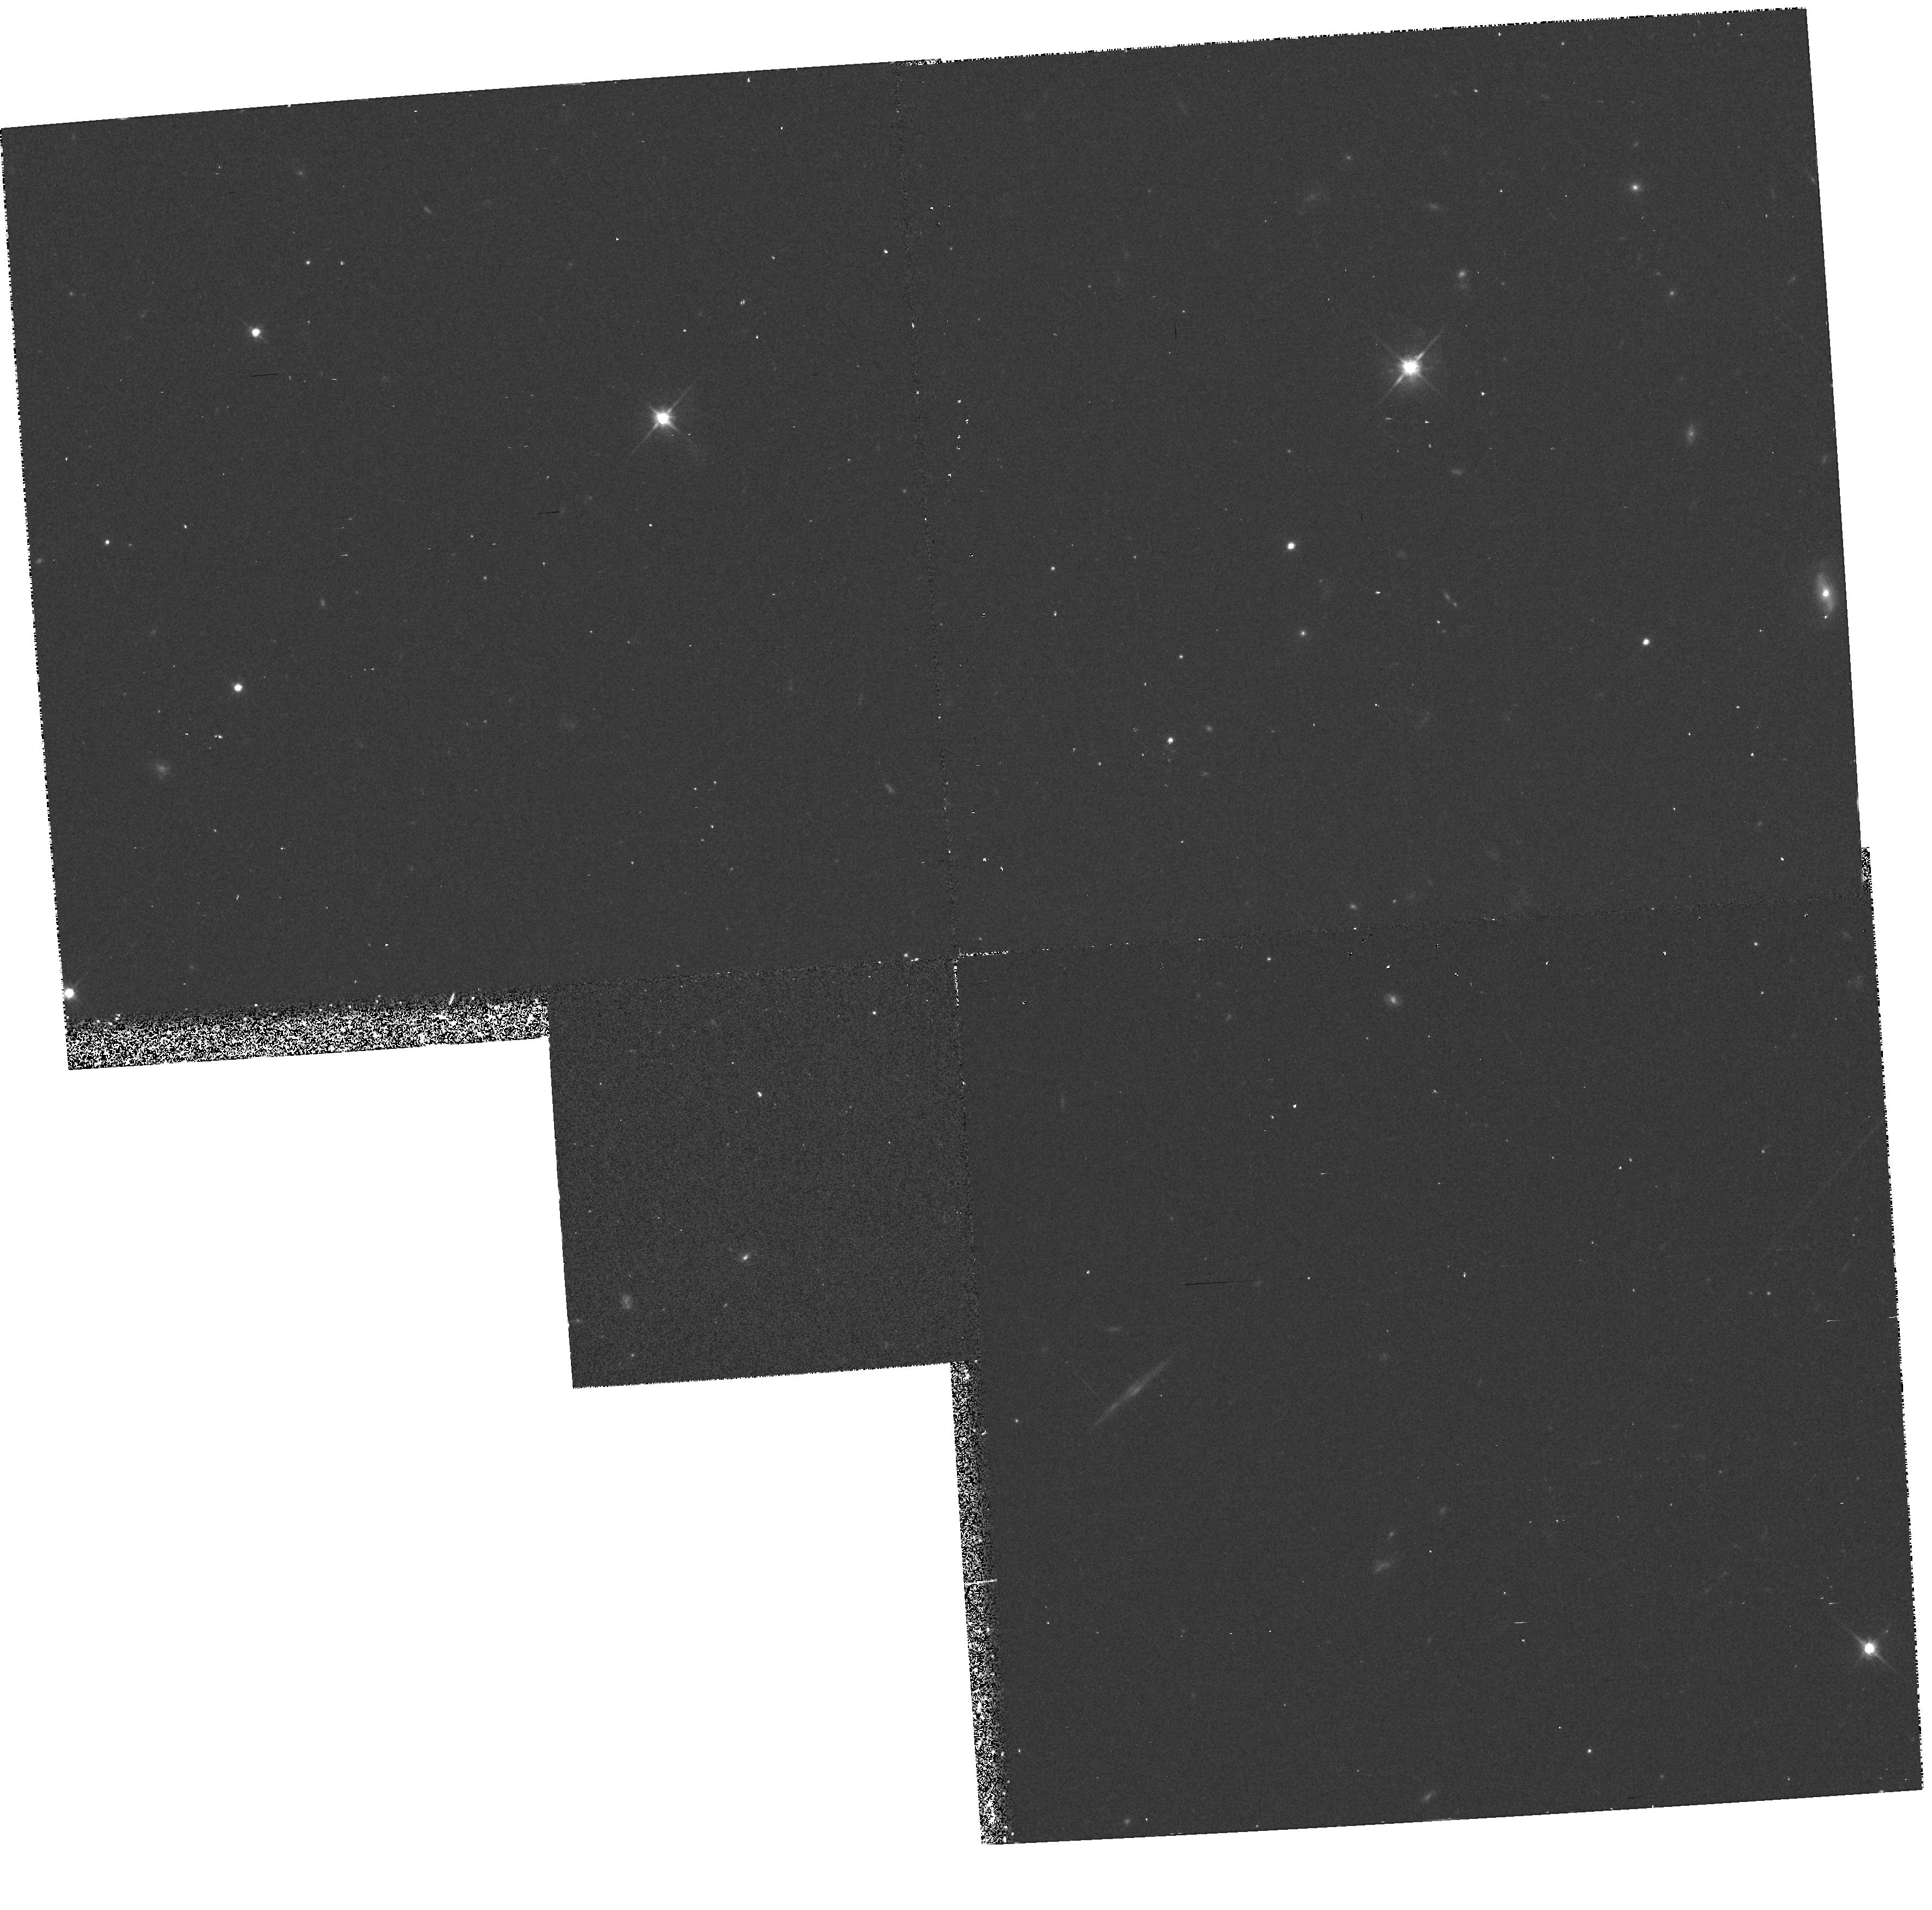
Target: PKS1229-021
Instrument: WFPC2/PC
Filter: F702W
Exposure: 20 min
Observation ID: hst_5176_01_wfpc2_pc_f702w_u2aa01

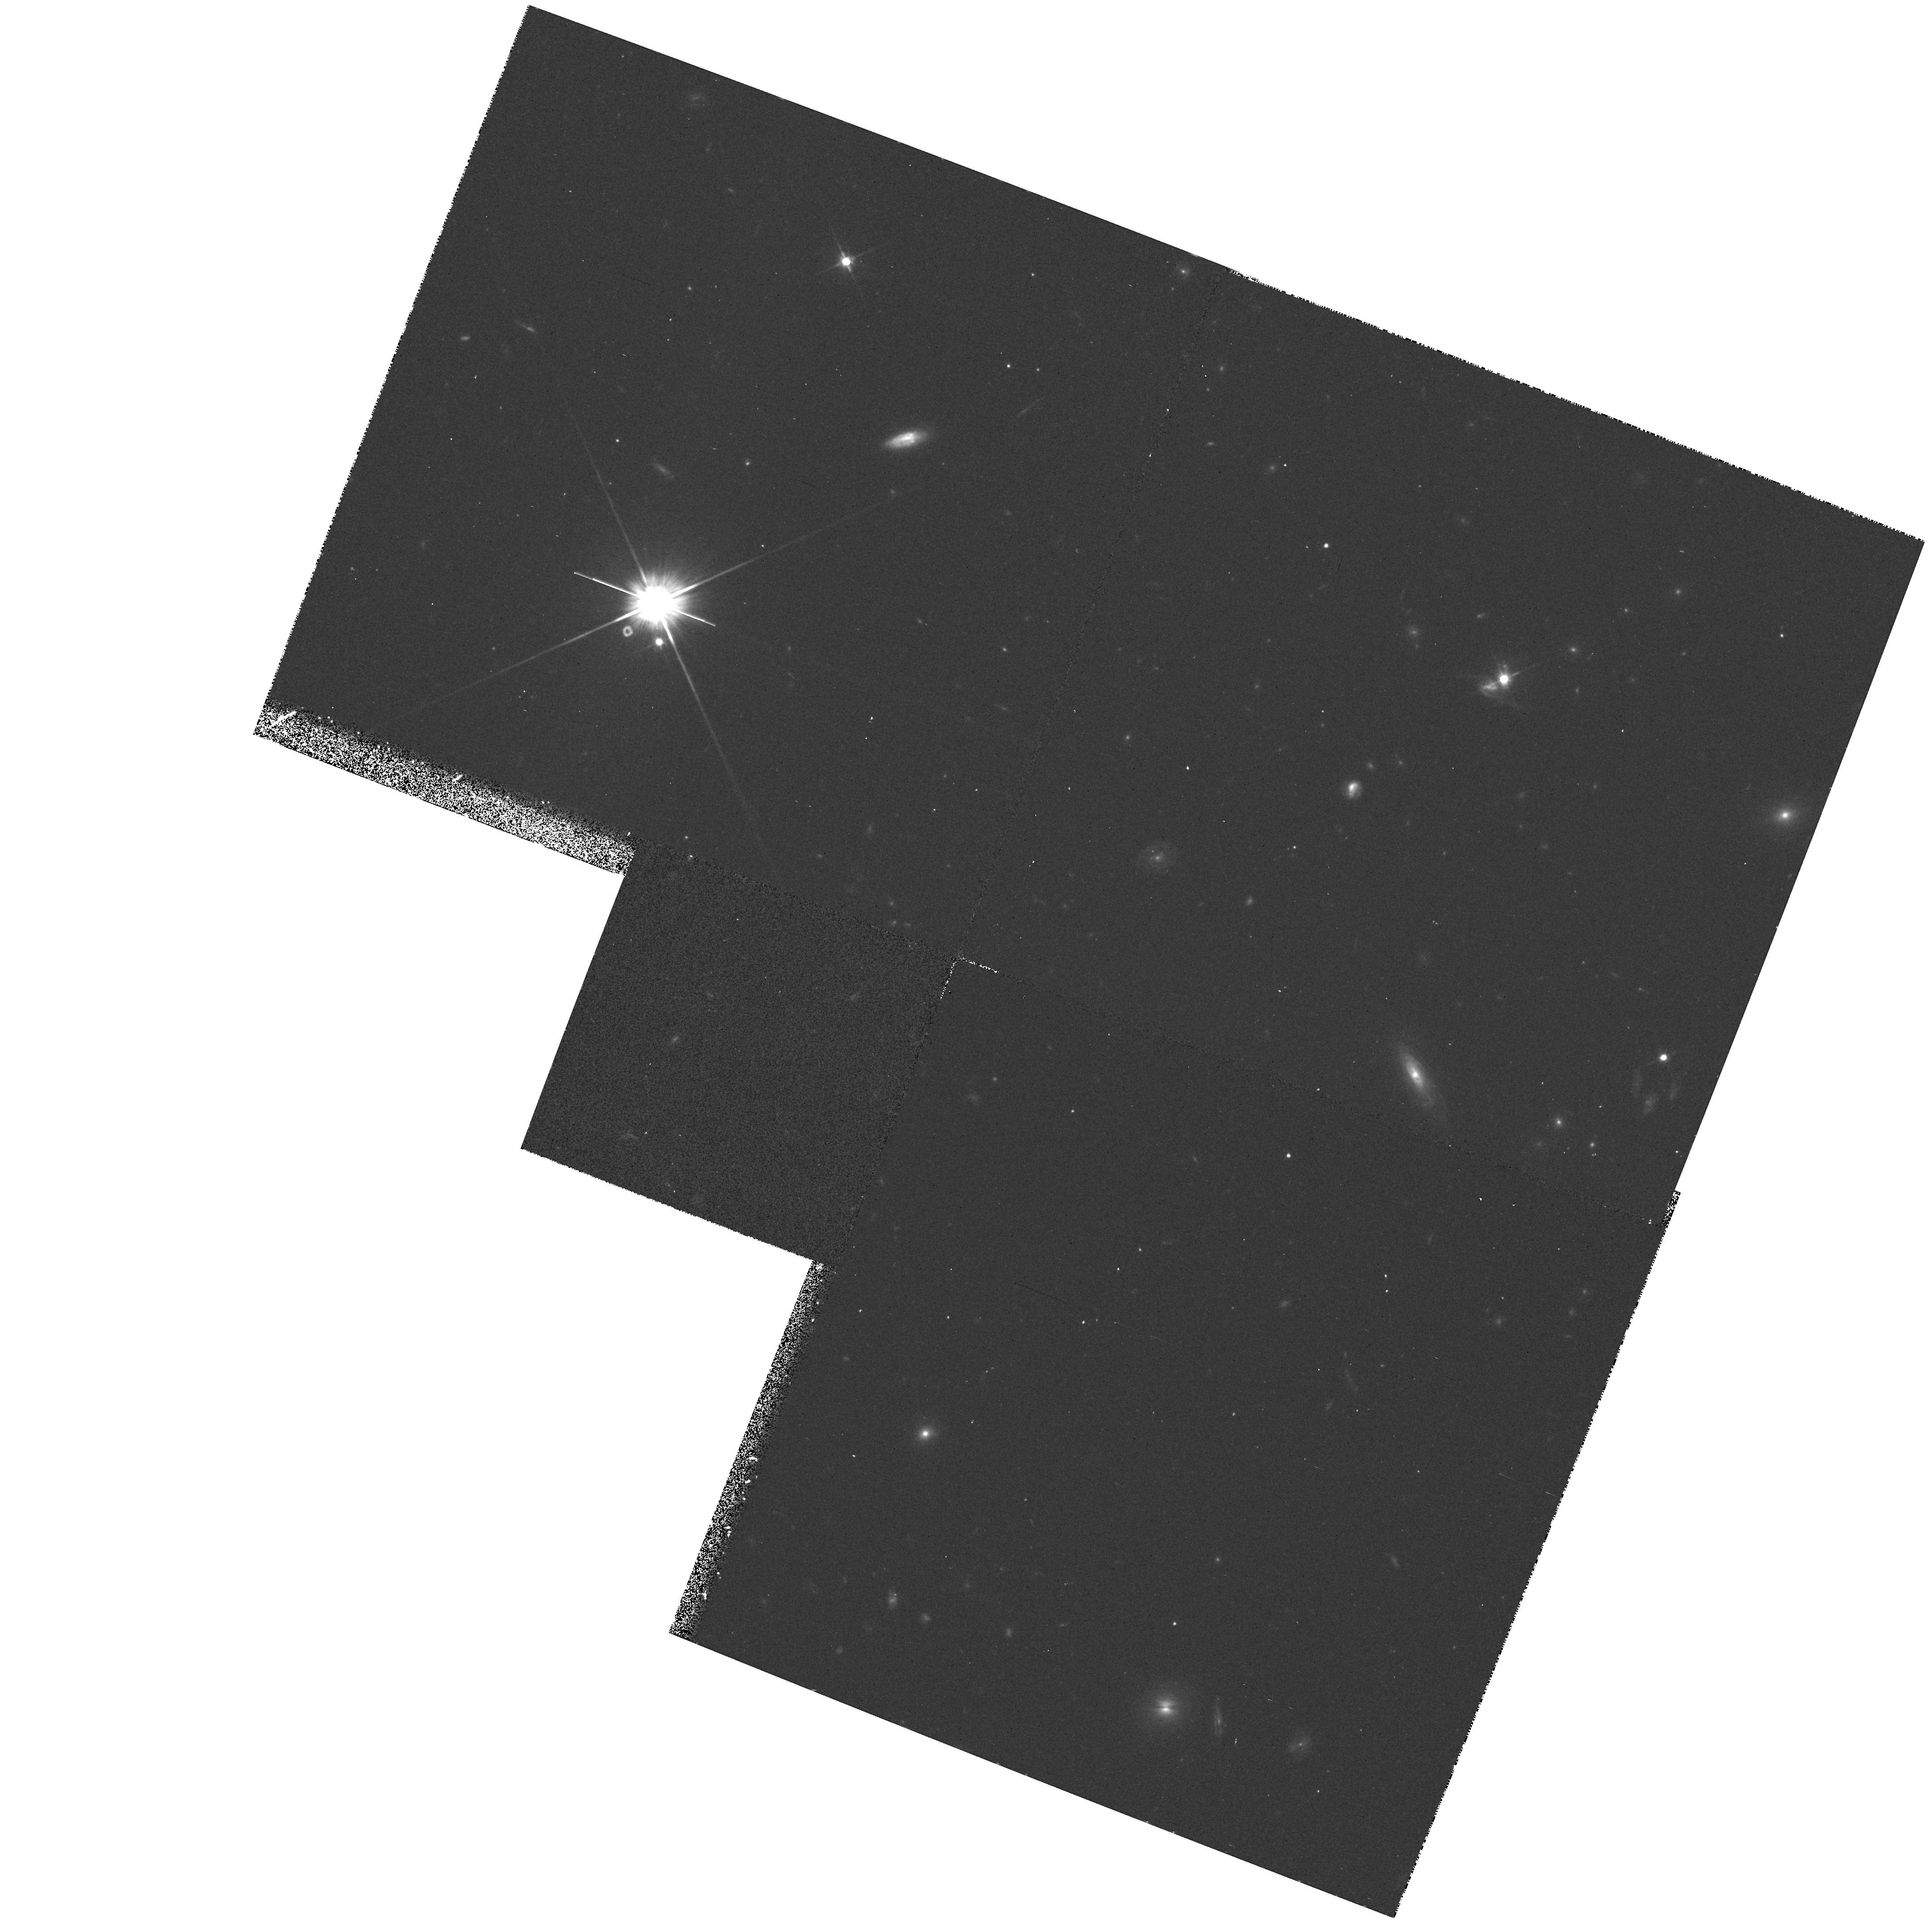
Target: 3C196
Instrument: WFPC2/PC
Filter: F702W
Exposure: 20 min
Observation ID: hst_5176_02_wfpc2_pc_f702w_u2aa02

LYMAN-ALPHA REGION OF QSOS WITH STRONG ABSORPTION LINES: CYCLE 4 (PI: Beaver, Edward A.)

FOS spectra have been obtained of the Ly-alpha region of 3 quasars with 21 cm absorption, 3CR 196, PKS 1229-021, and 3CR 286. The absorbing object is almost certainly a galaxy disk in each case. Measurement of the damped Ly-alpha line will determine the H I column density in the 21 cm absorption system, and comparison with 21 cm will yield the spin temperature. The number of contributing components will be determined from existing or new 21 cm observations. Comparison with optical observations will allow the determination of chemical abundances with respect to H for elements with low-ionization lines. Images taken after the new WF/PC installation may identify the absorbing galaxy and, if so, will allow us to characterize the impact parameter and Hubble type of galaxies producing damped Ly-alpha absorption at moderate redshift. Two of these will be done in this proposal.